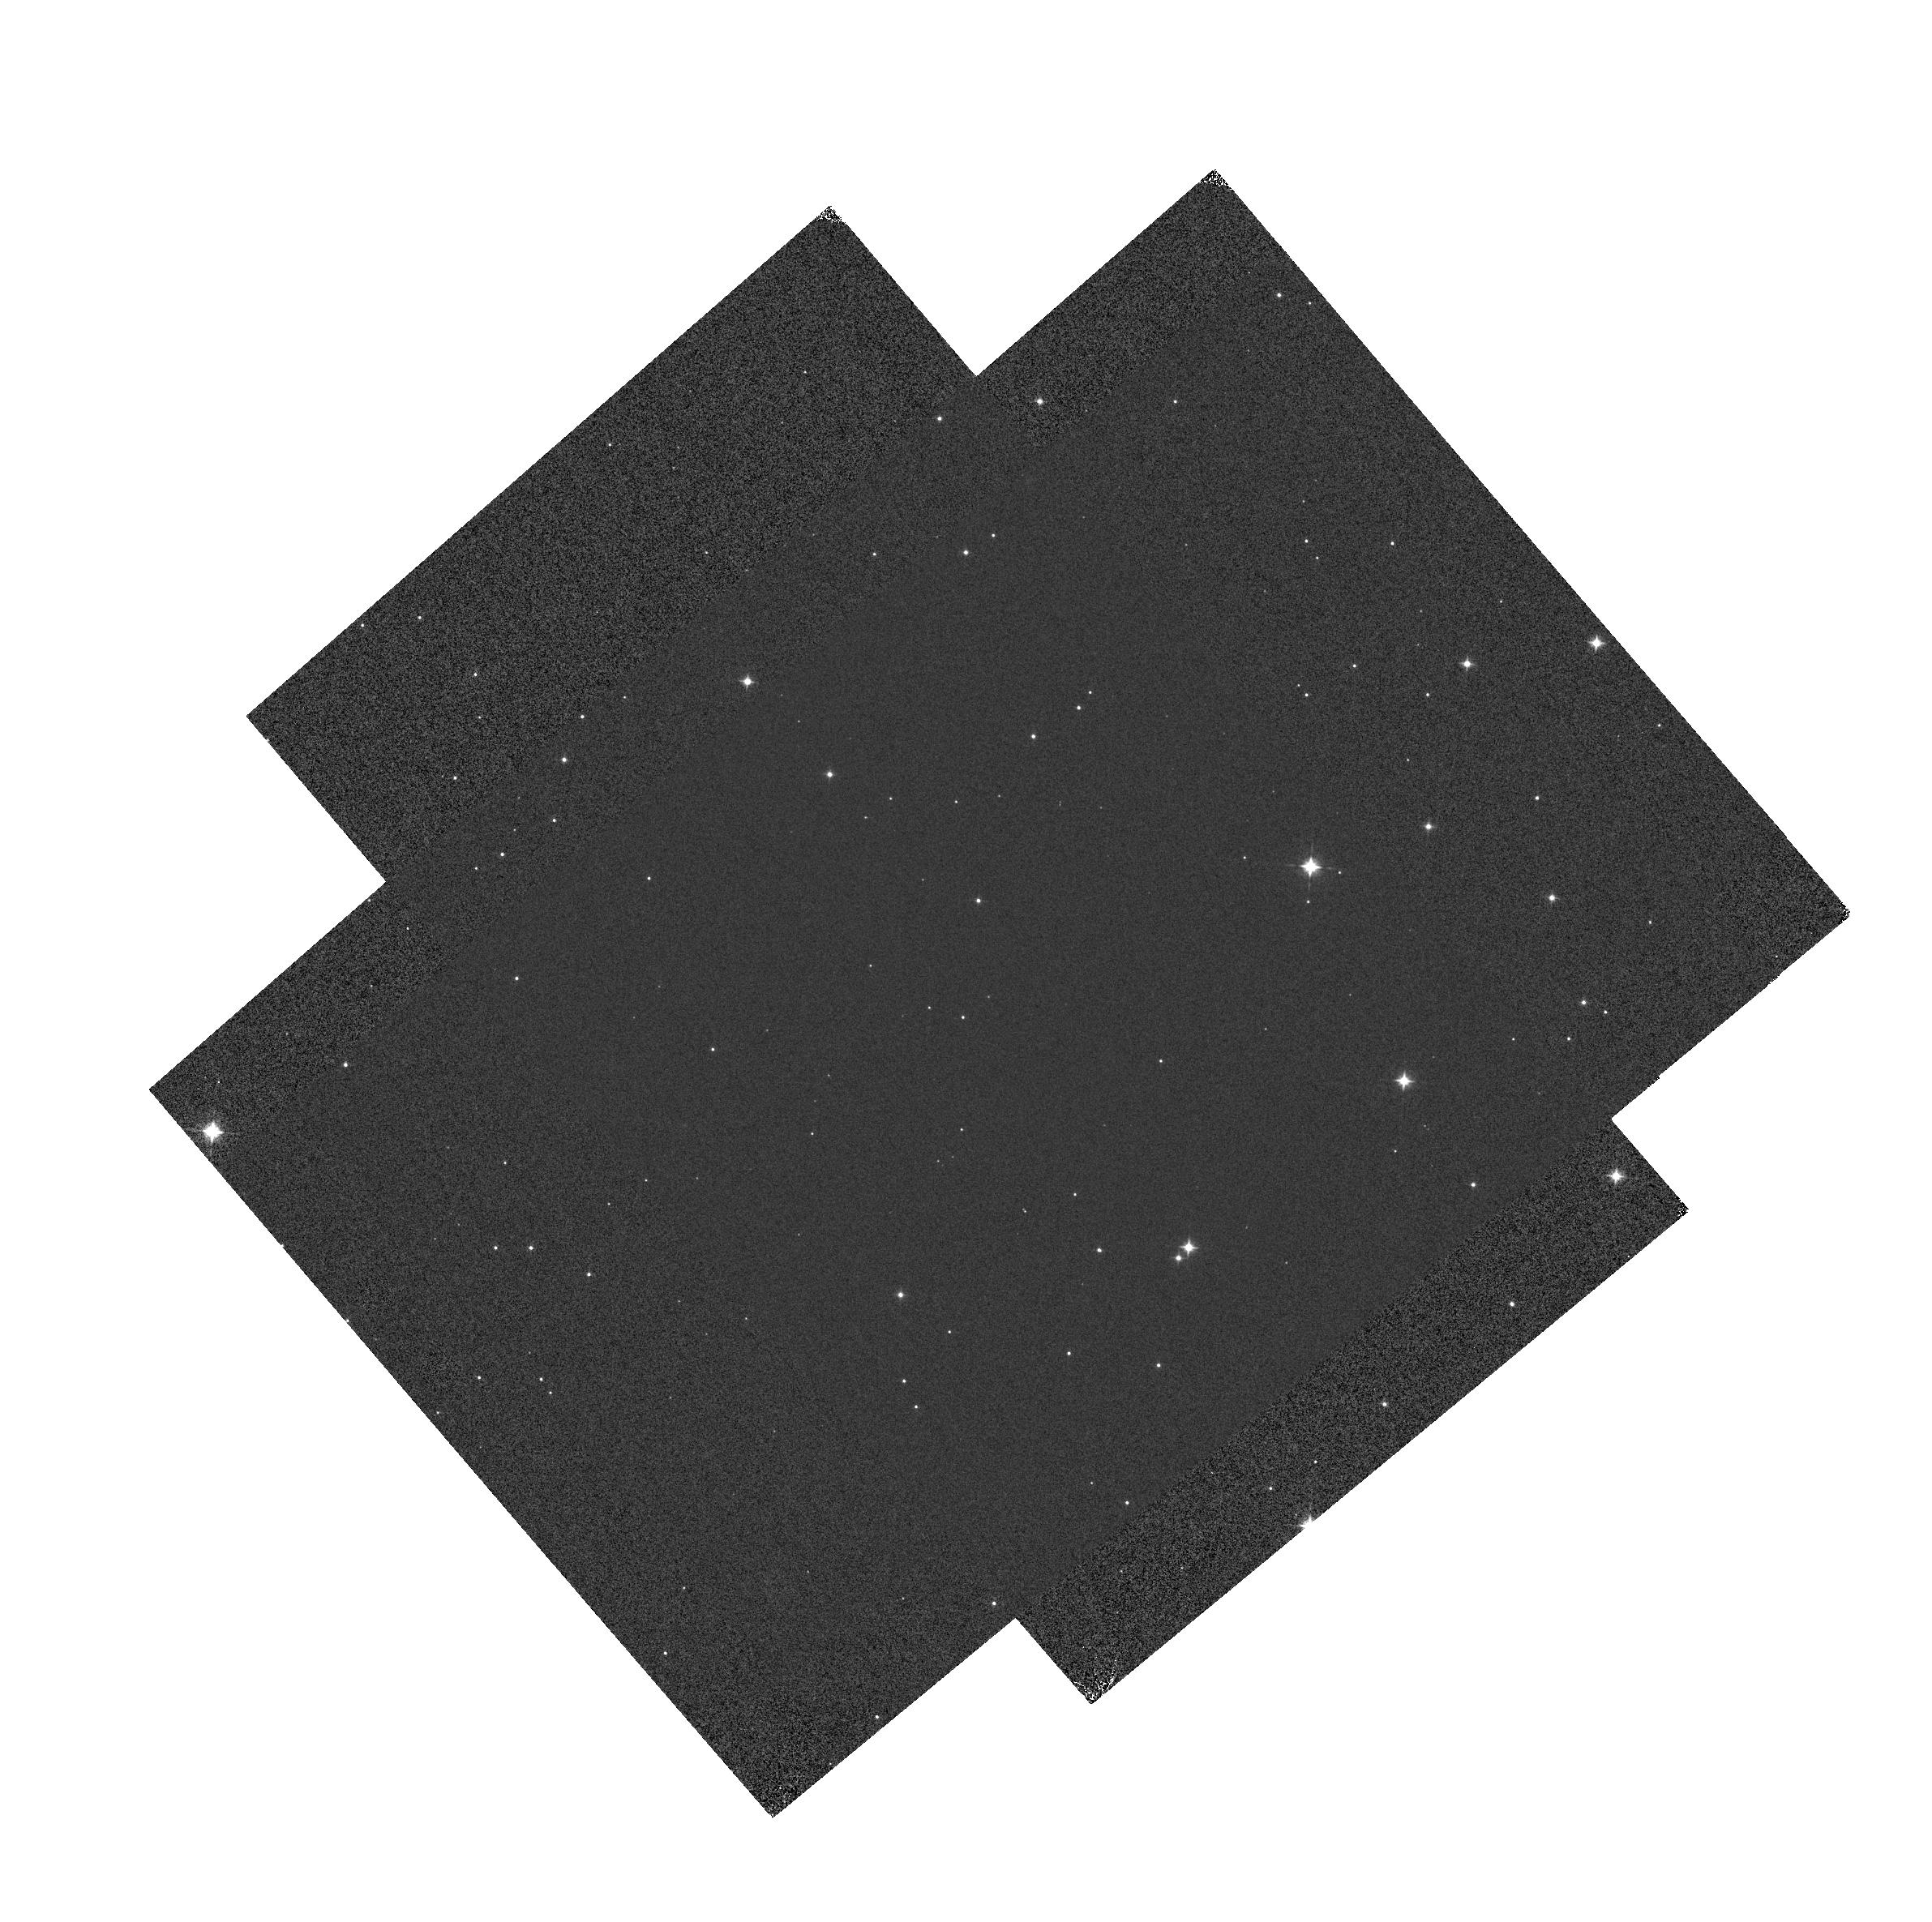
Target: GD-71
Instrument: WFC3/IR
Filter: F098M
Exposure: 1 min
Observation ID: hst_14024_01_wfc3_ir_f098m_icqw01

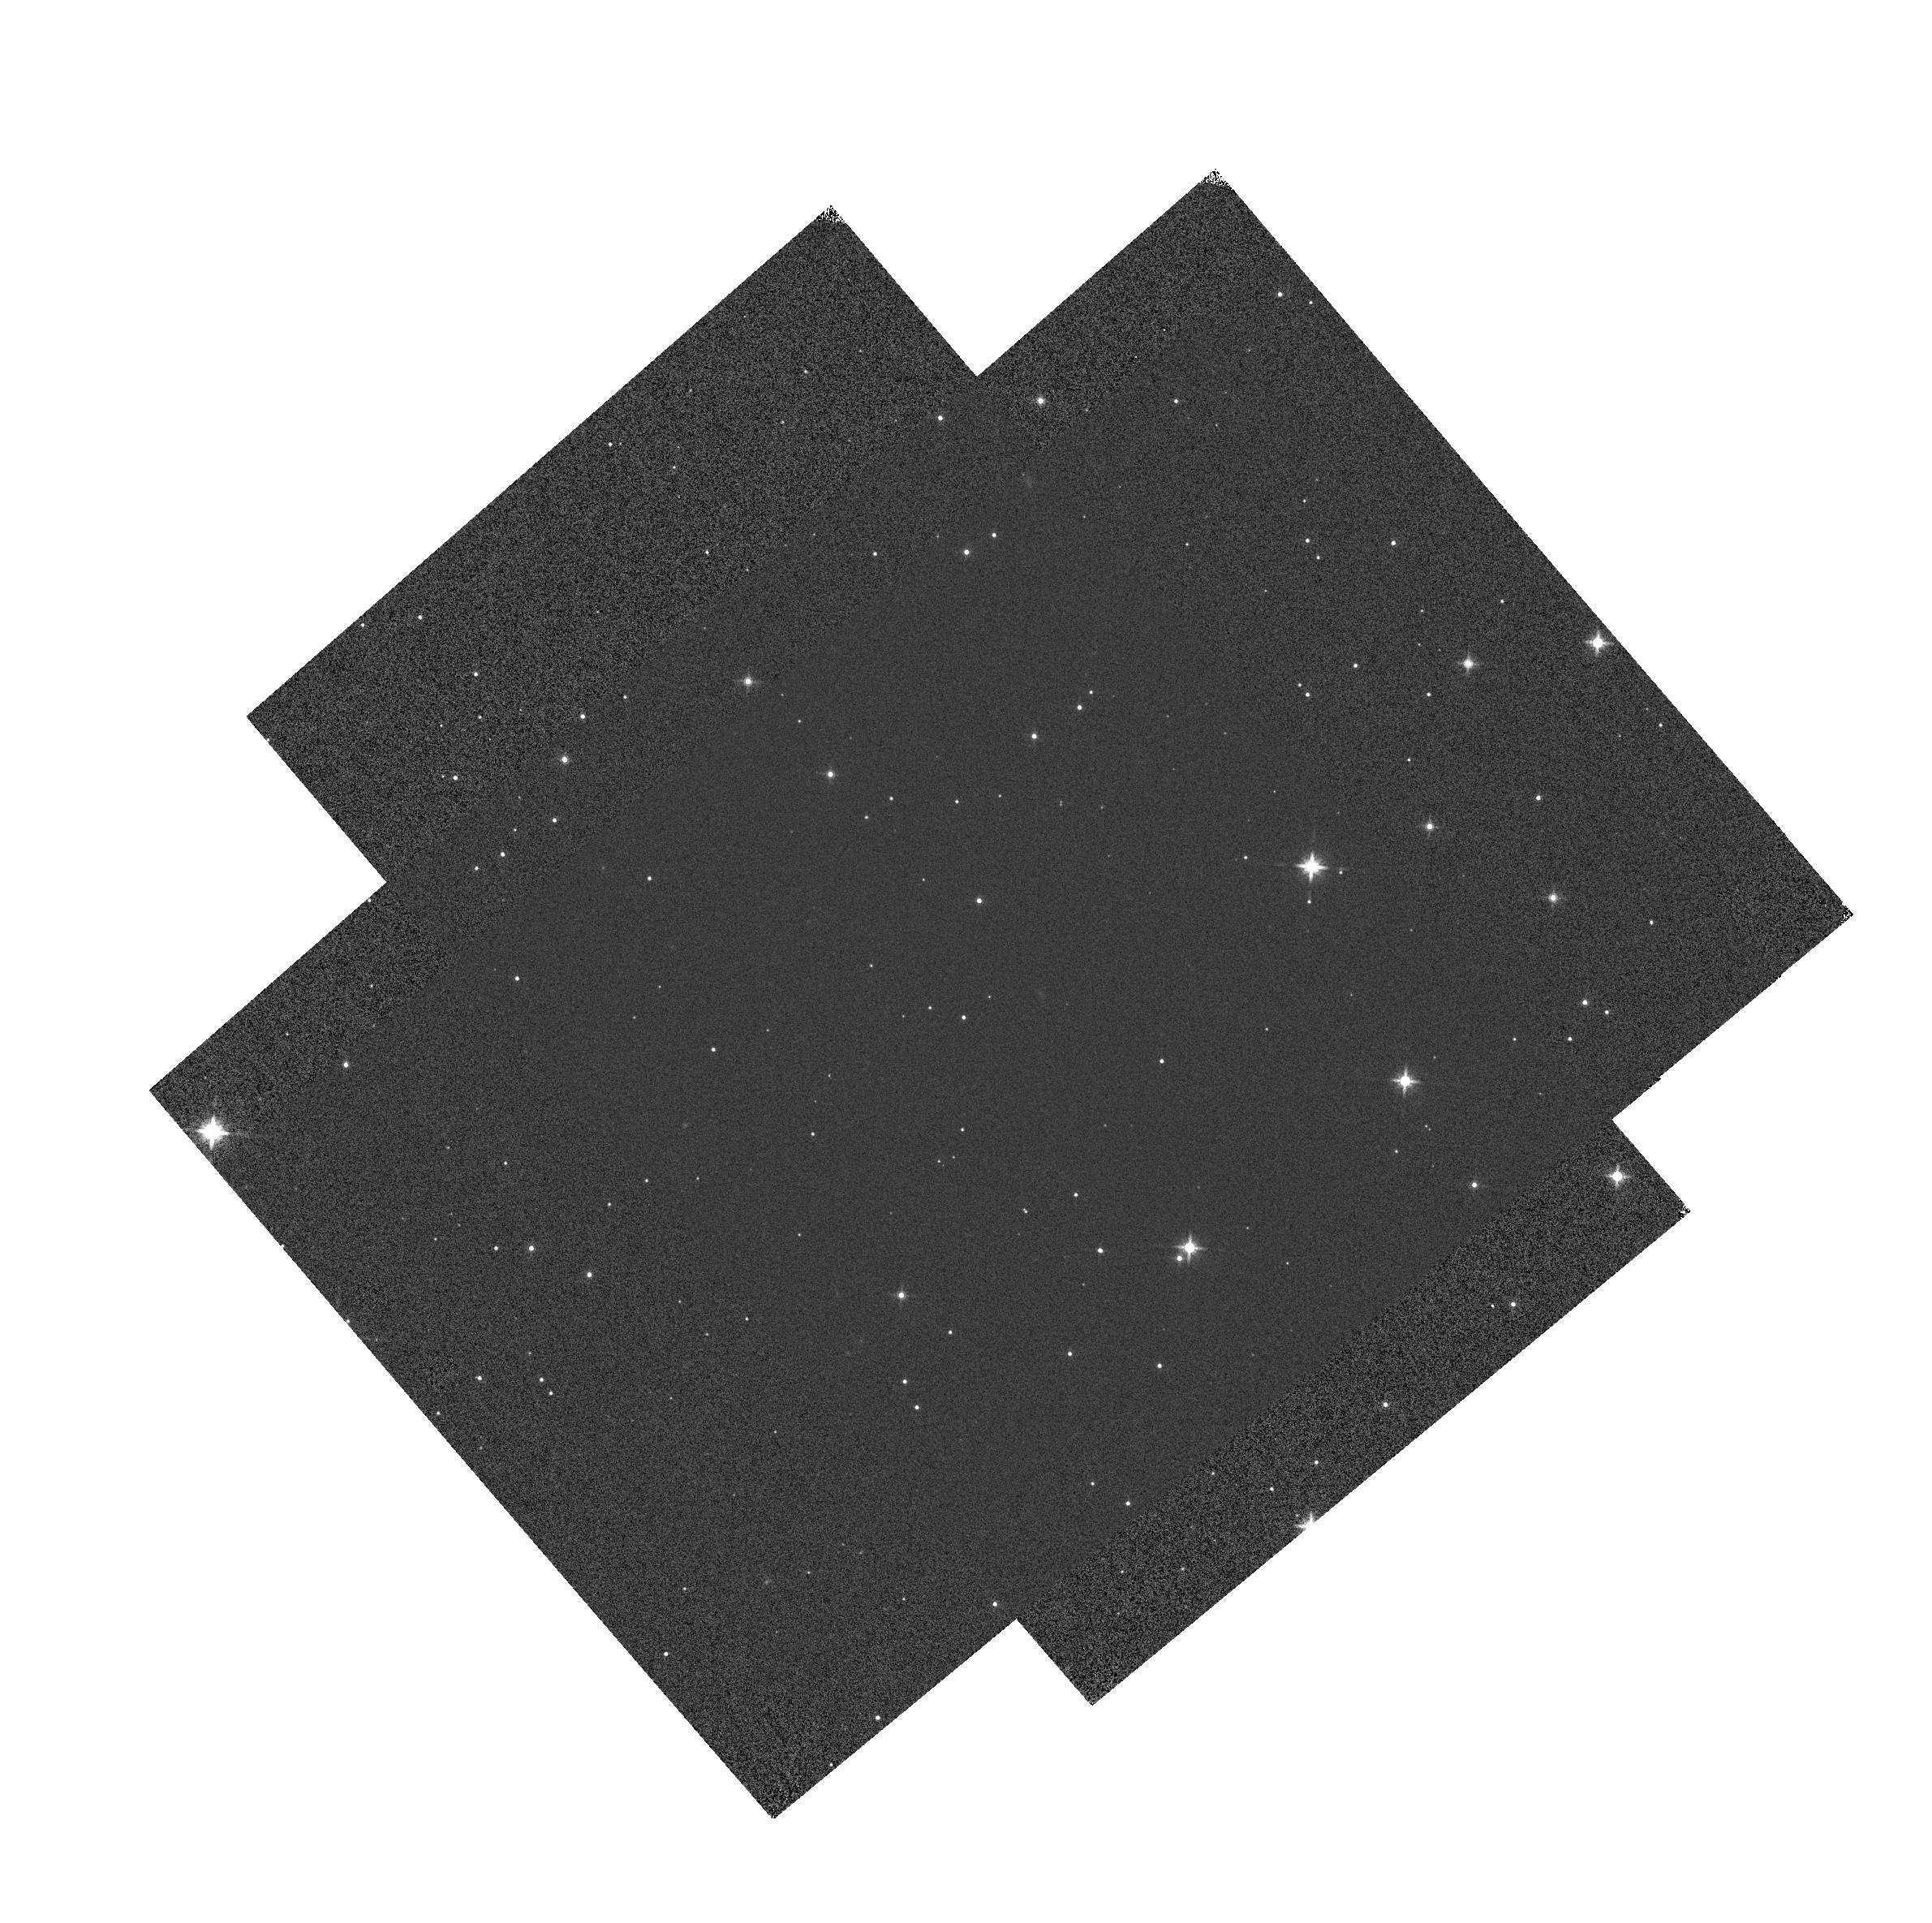
Target: GD-71
Instrument: WFC3/IR
Filter: F160W
Exposure: 1 min
Observation ID: hst_14024_02_wfc3_ir_f160w_icqw02

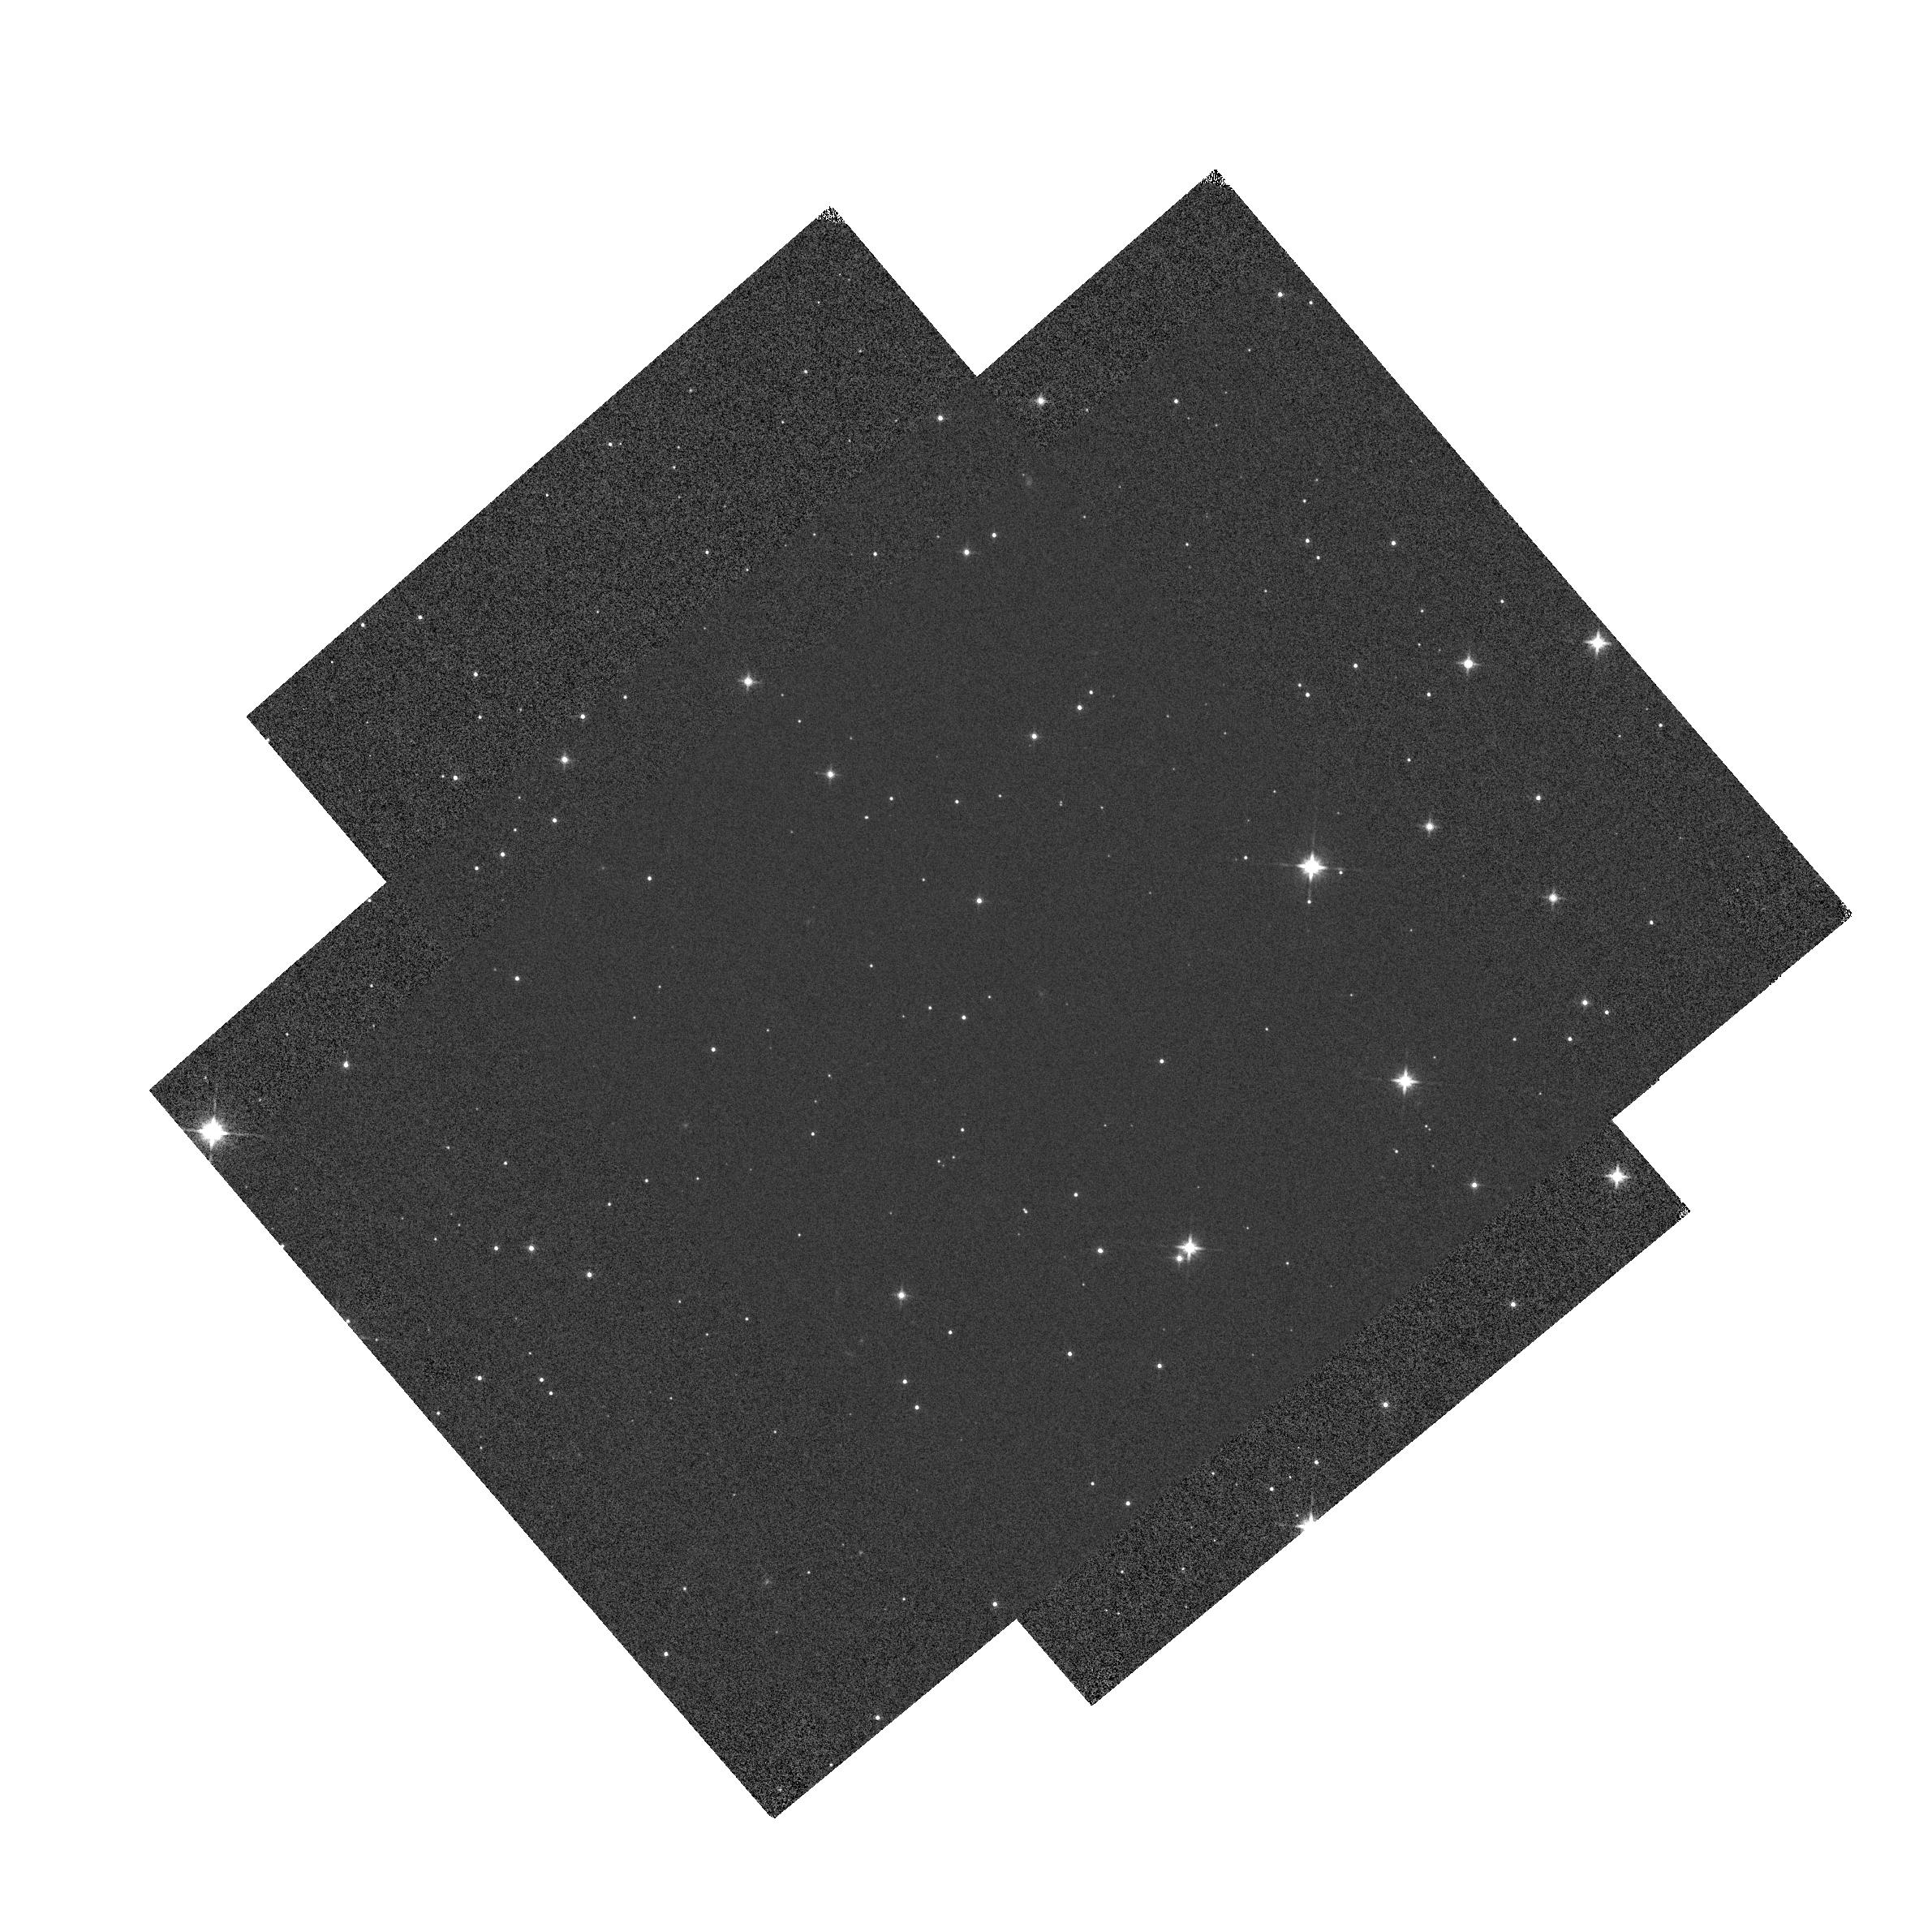
Target: GD-71
Instrument: WFC3/IR
Filter: F140W
Exposure: 1 min
Observation ID: hst_14024_02_wfc3_ir_f140w_icqw02

IR grisms: trace and flux calibration (PI: Pirzkal, Norbert)

This program will observe GD-71 inside the field and near the left edfe (inside 3 times, outside 7 times) different positions using the WFC3 IR G102 and G141 grisms. The data will be used to calculate wavelength solutions for the grisms, and will be compared with those derived from programs 11937, 12355, 12356 and 13093 to monitor for potential time evolution of the calibration. This program provides an extension over the previous cycles including POSTARG offset positions with the target just off of the left edge of the field of view to test the extrapolation of the trace polynomials.